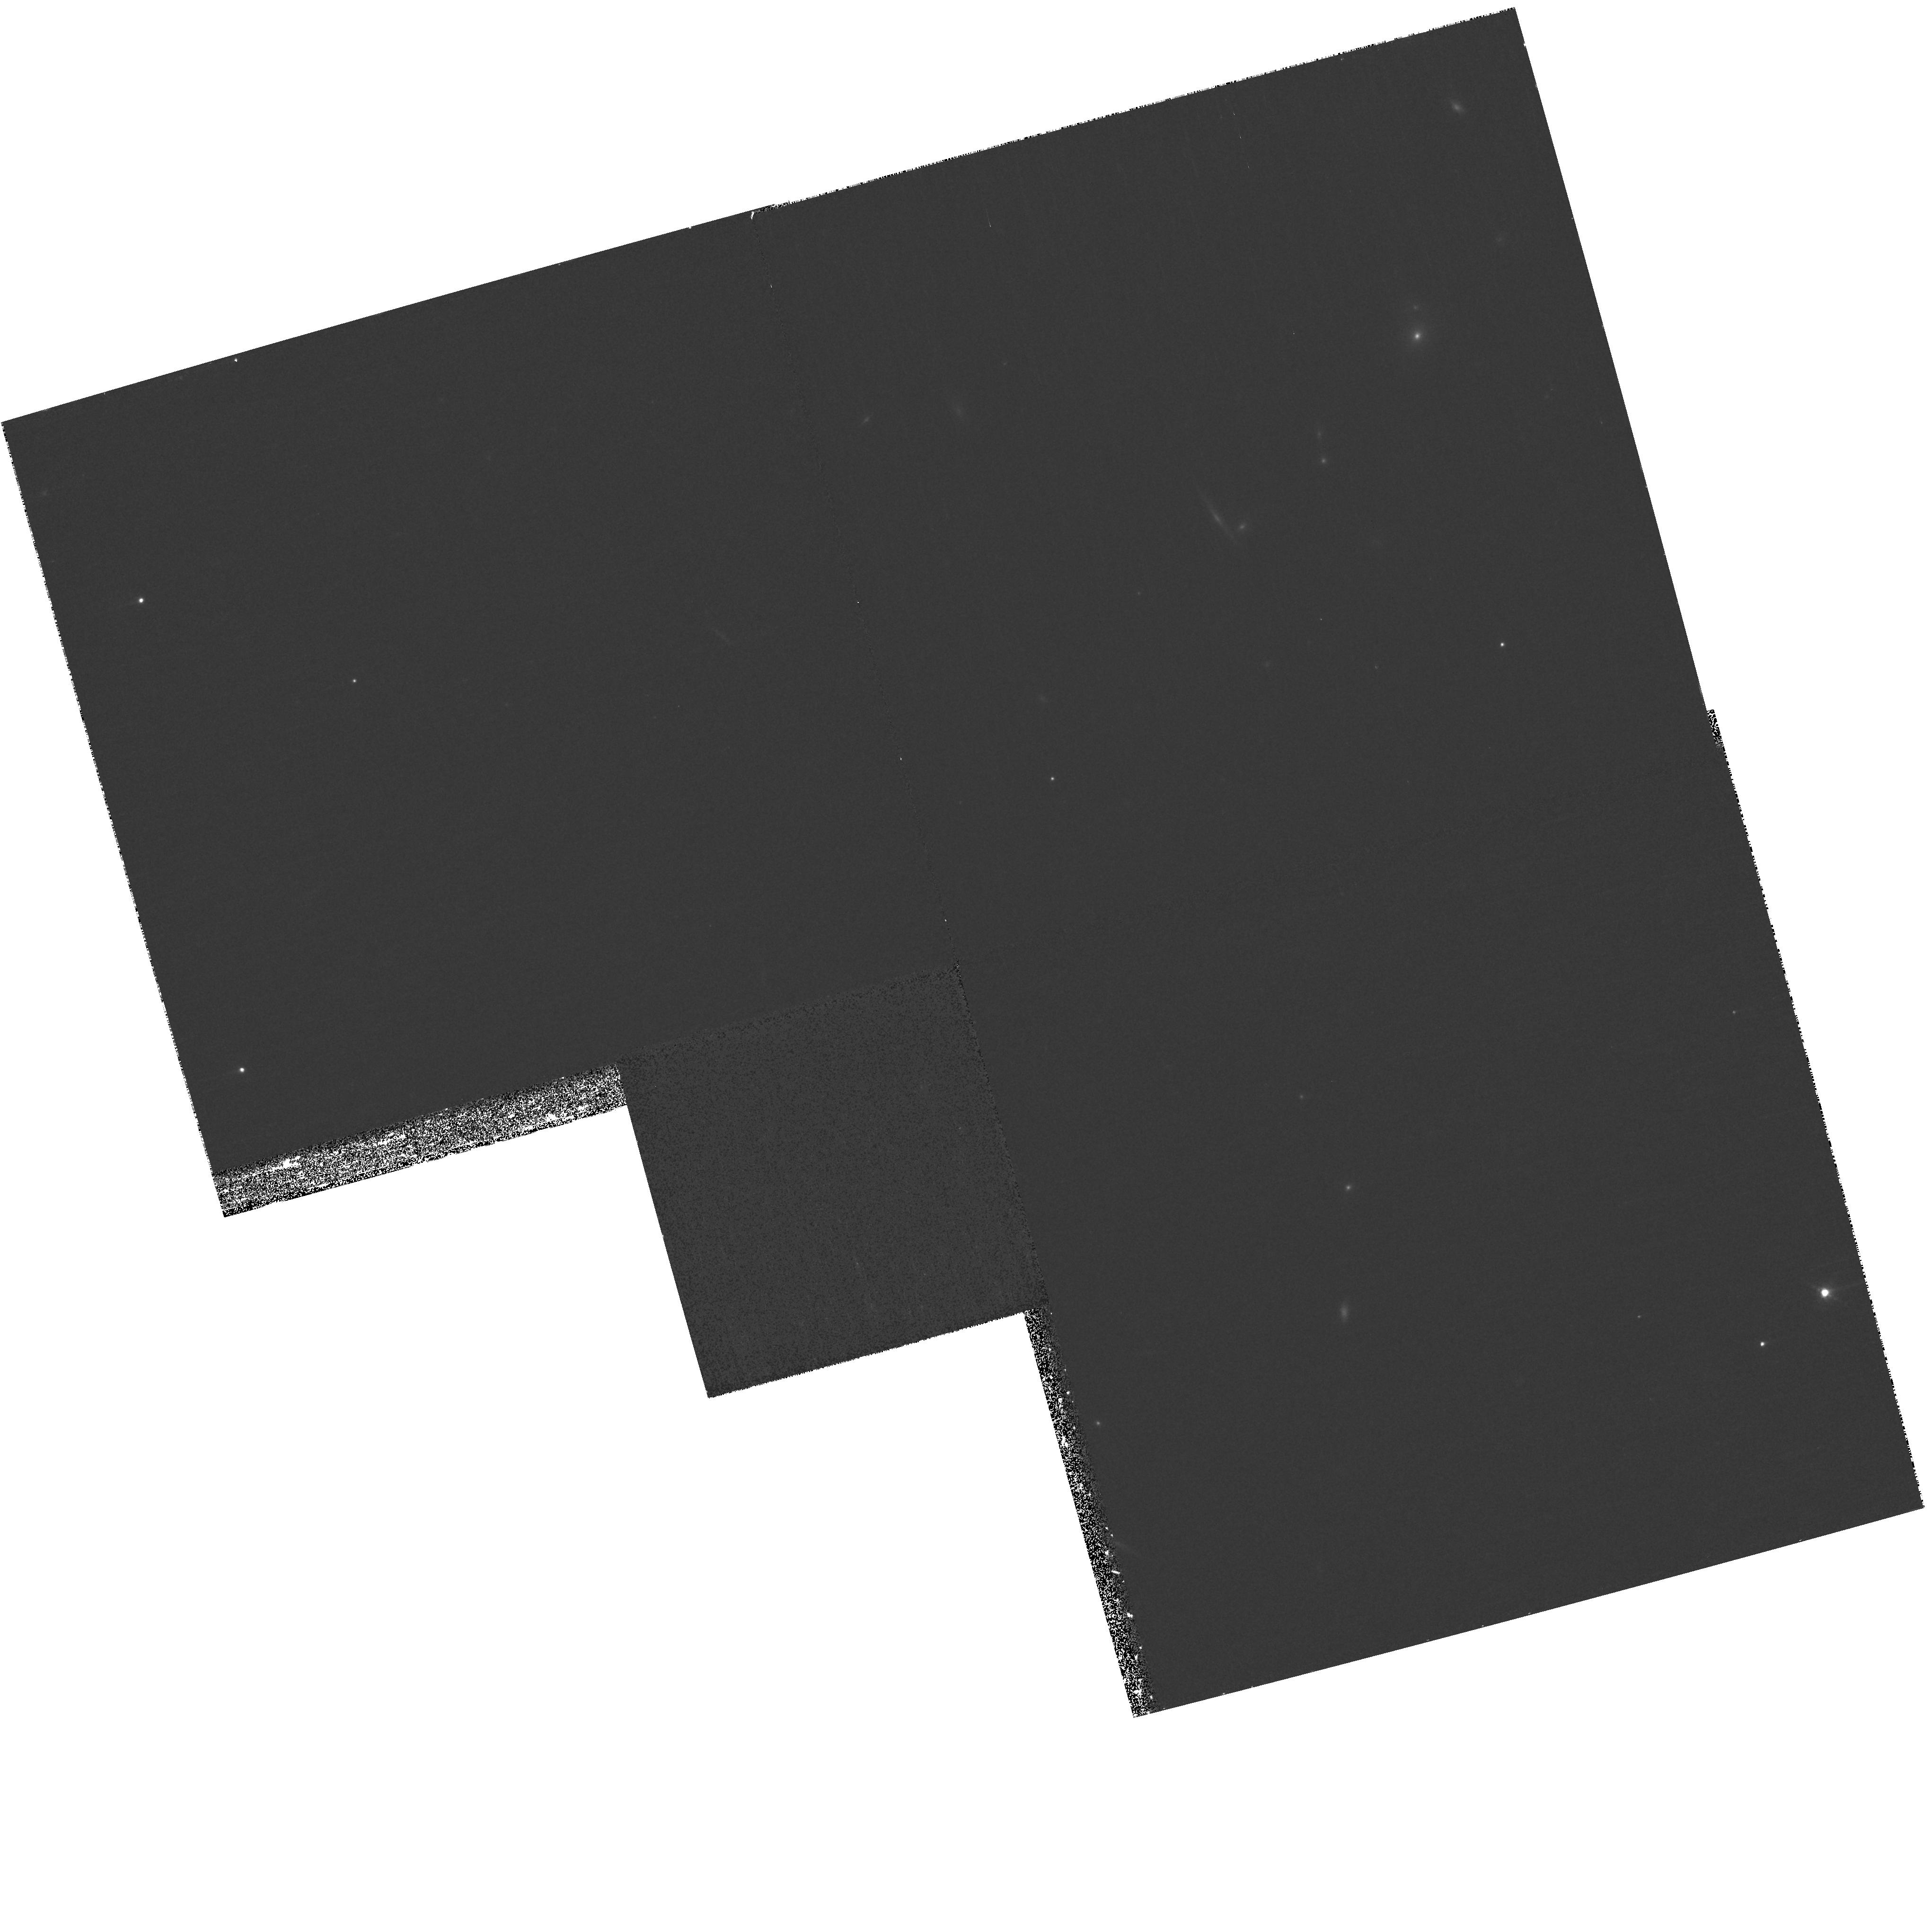
Target: MIPS142958.3+322615. Instrument: WFPC2/PC. Filter: F850LP. Exposure: 27 min. Observation ID: hst_10890_02_wfpc2_pc_f850lp_u9qg02

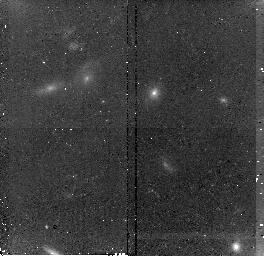
Target: MIPS143325.8+333736. Instrument: NICMOS/NIC2. Filter: F160W. Exposure: 43 min. Observation ID: n9qg40010

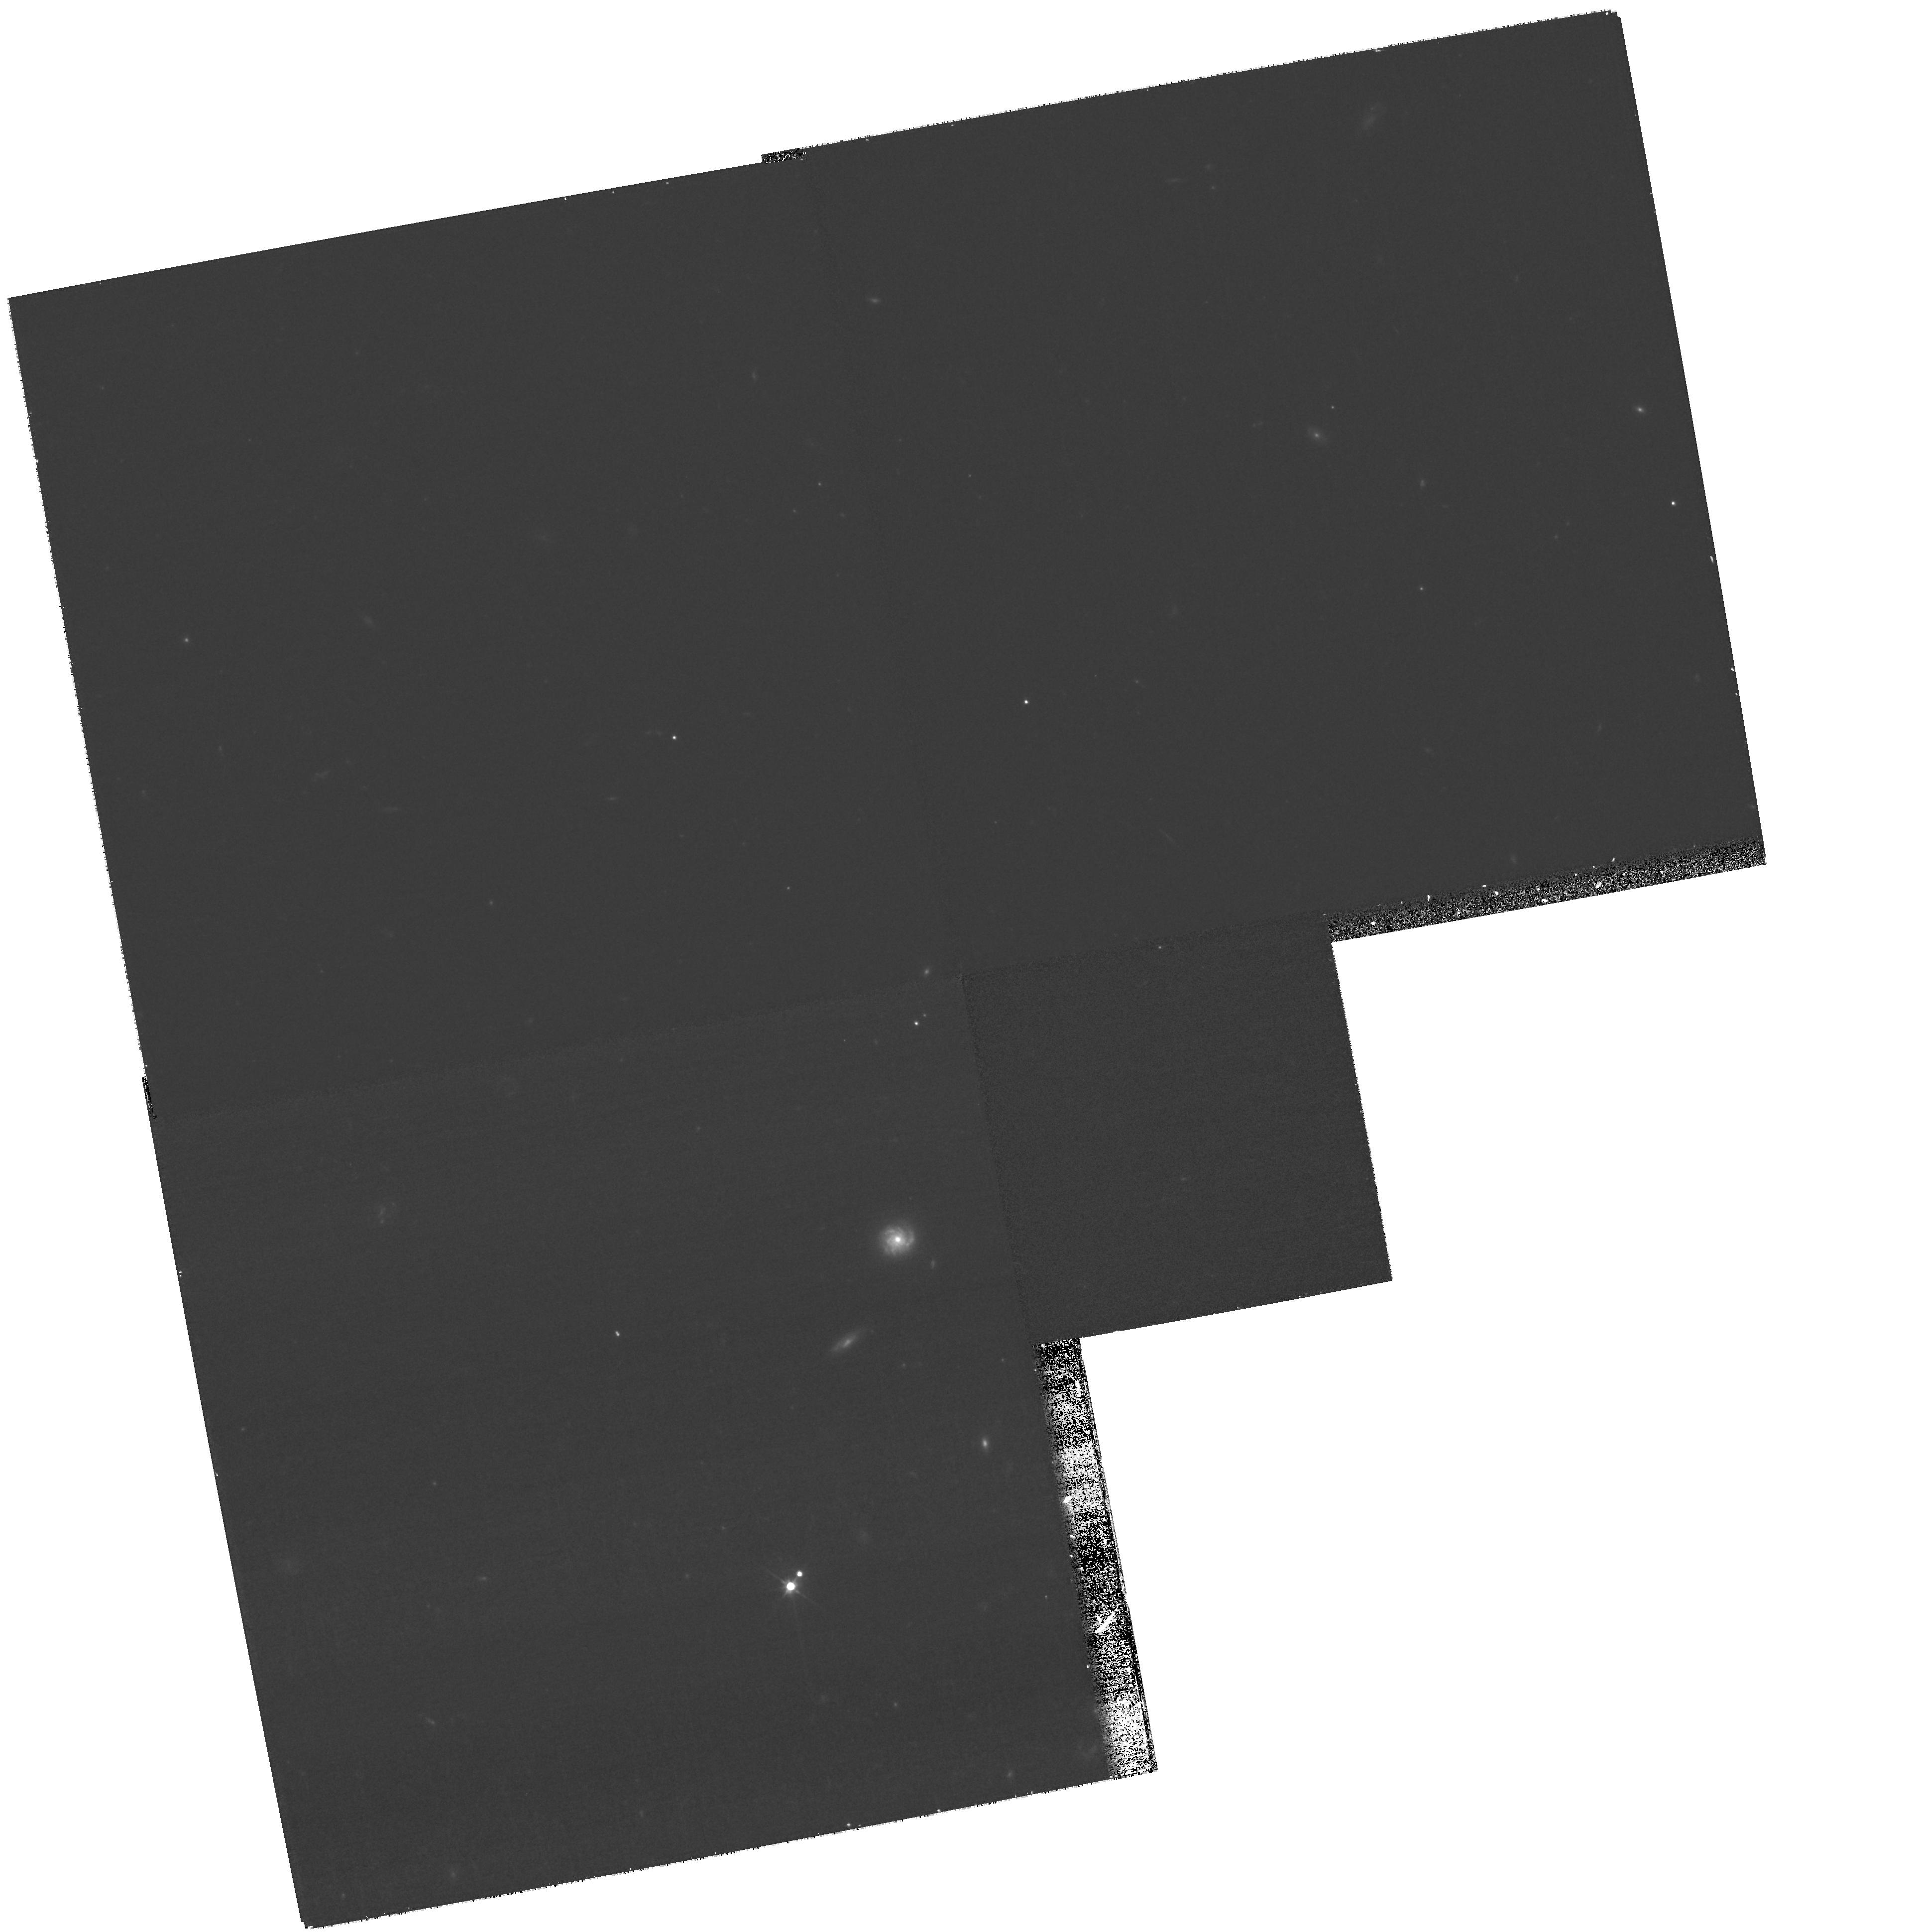
Target: MIPS143520.7+340418. Instrument: WFPC2/PC. Filter: F606W. Exposure: 27 min. Observation ID: hst_10890_19_wfpc2_pc_f606w_u9qg19

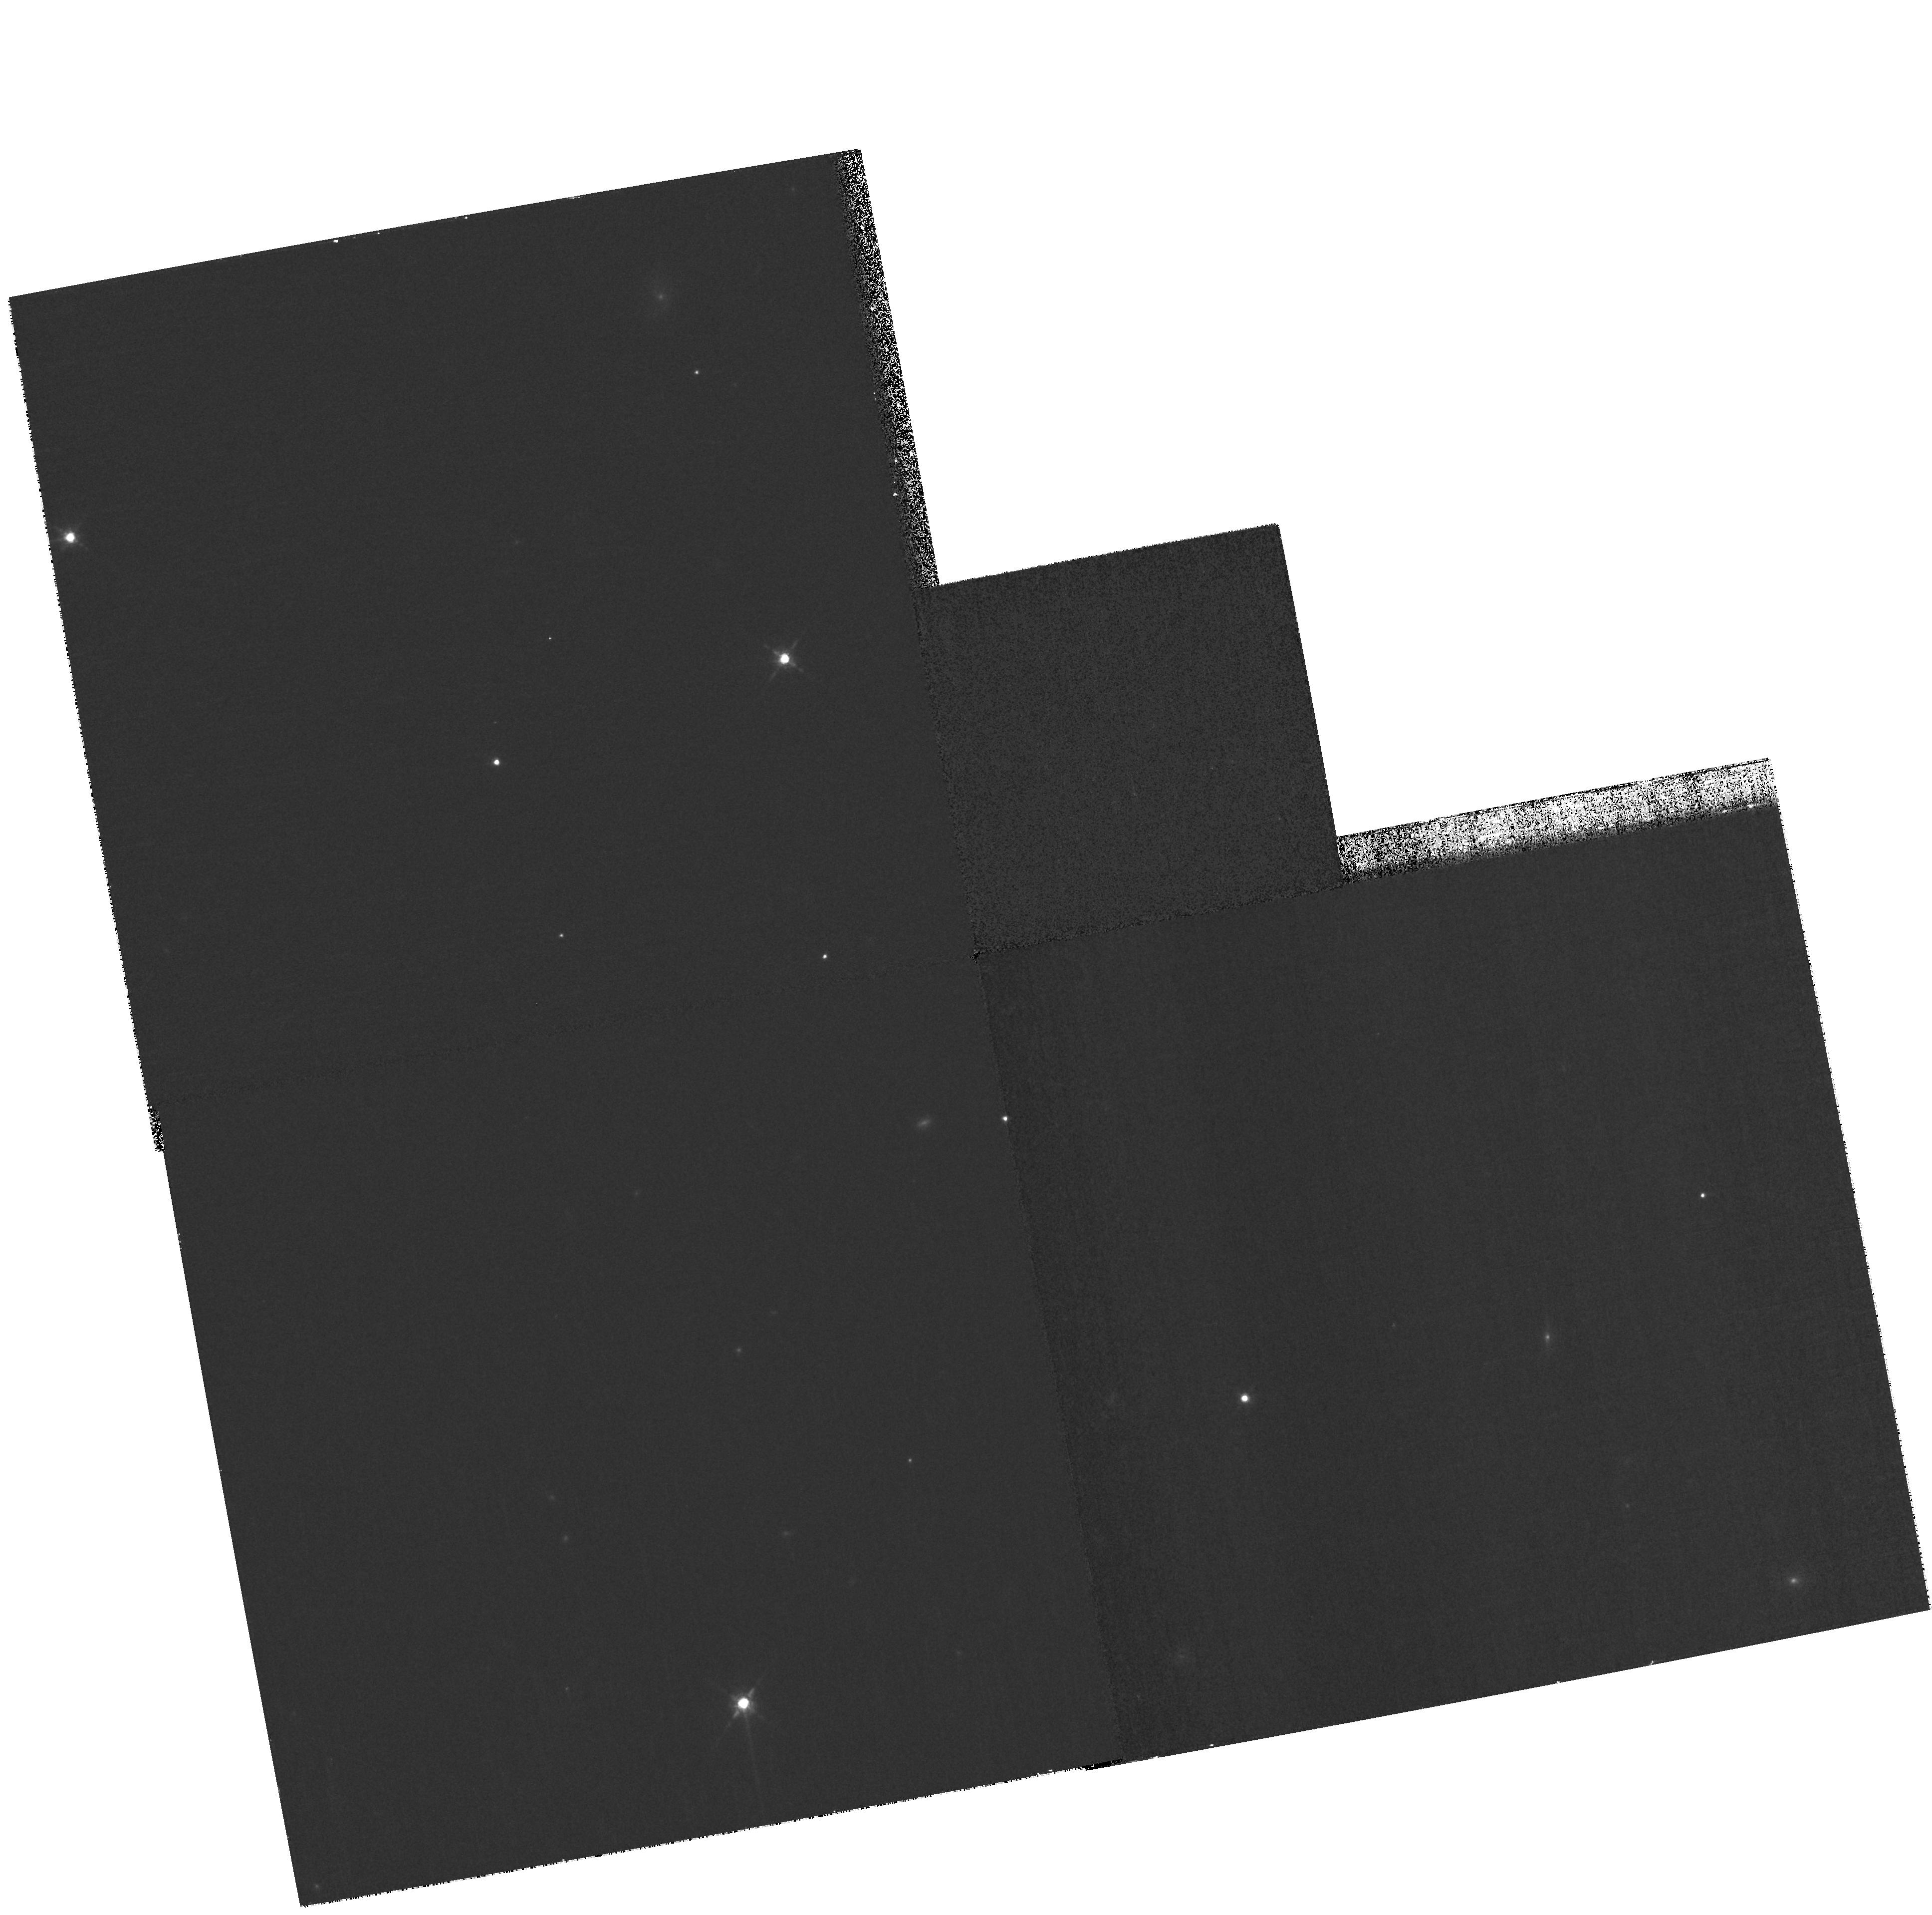
Target: MIPS143545.1+342831. Instrument: WFPC2/PC. Filter: F850LP. Exposure: 23 min. Observation ID: hst_10890_43_wfpc2_pc_f850lp_u9qg43

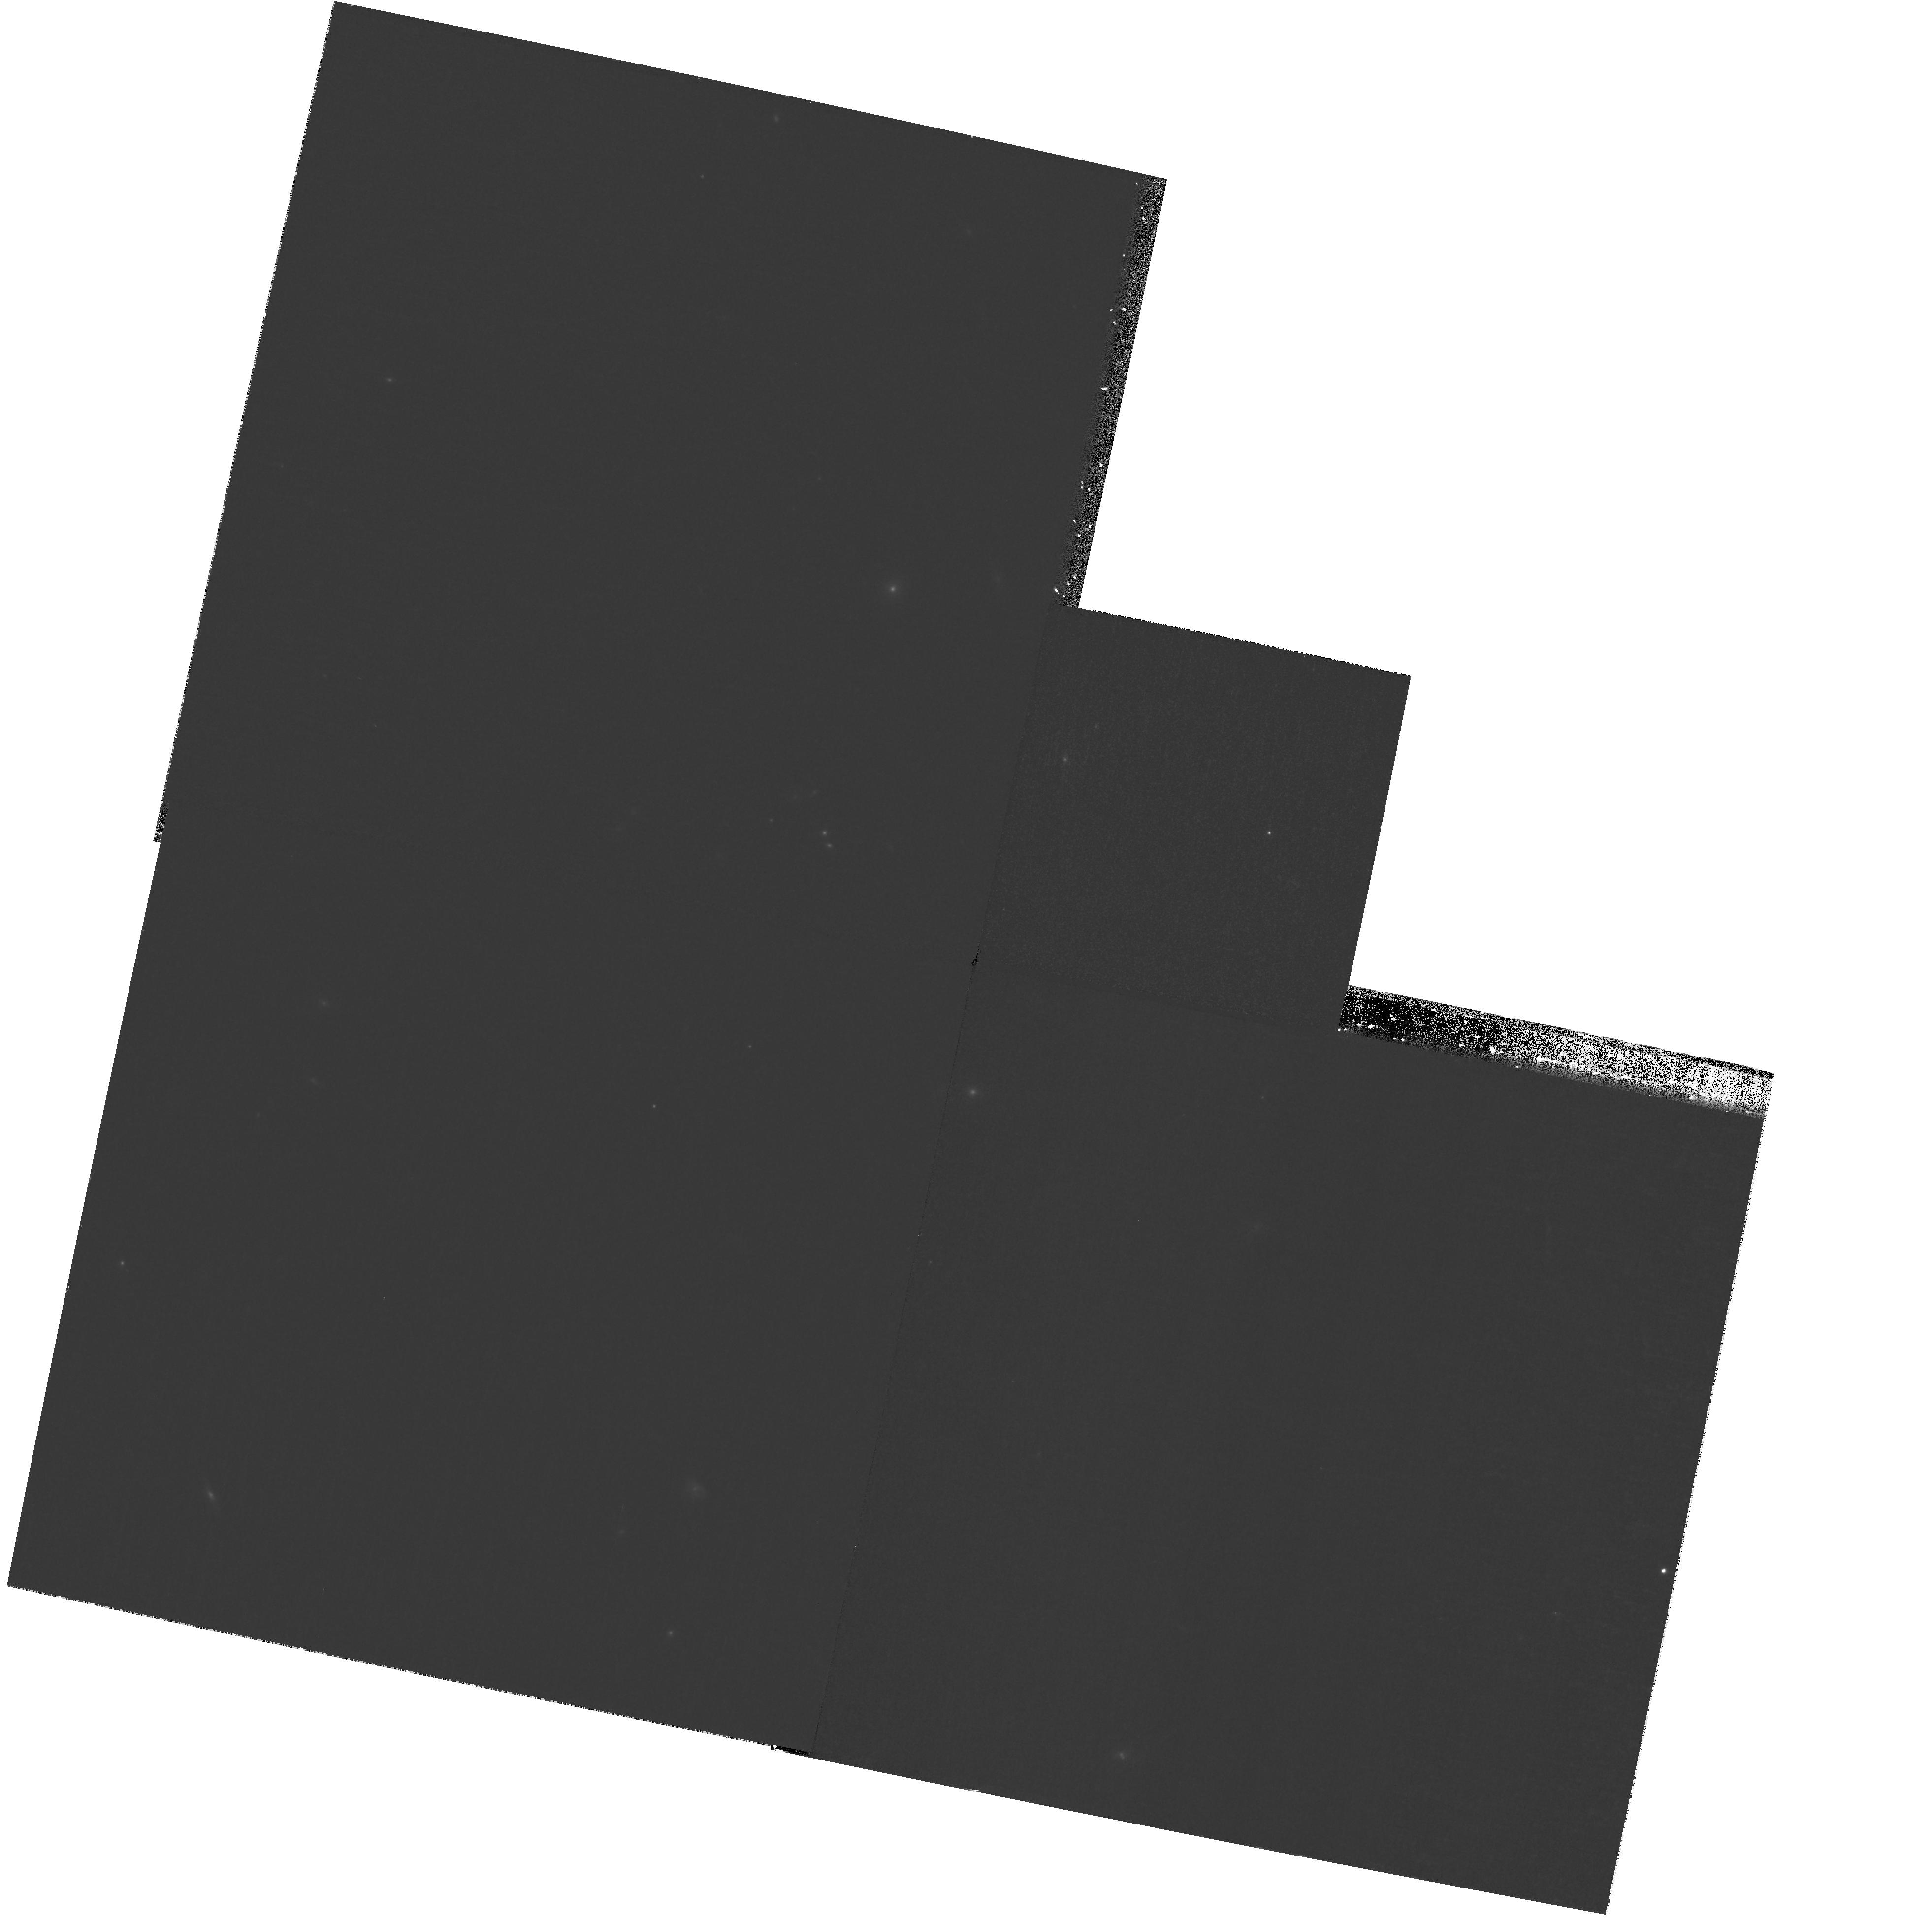
Target: MIPS143725.1+341502. Instrument: WFPC2/PC. Filter: F850LP. Exposure: 27 min. Observation ID: hst_10890_50_wfpc2_pc_f850lp_u9qg50

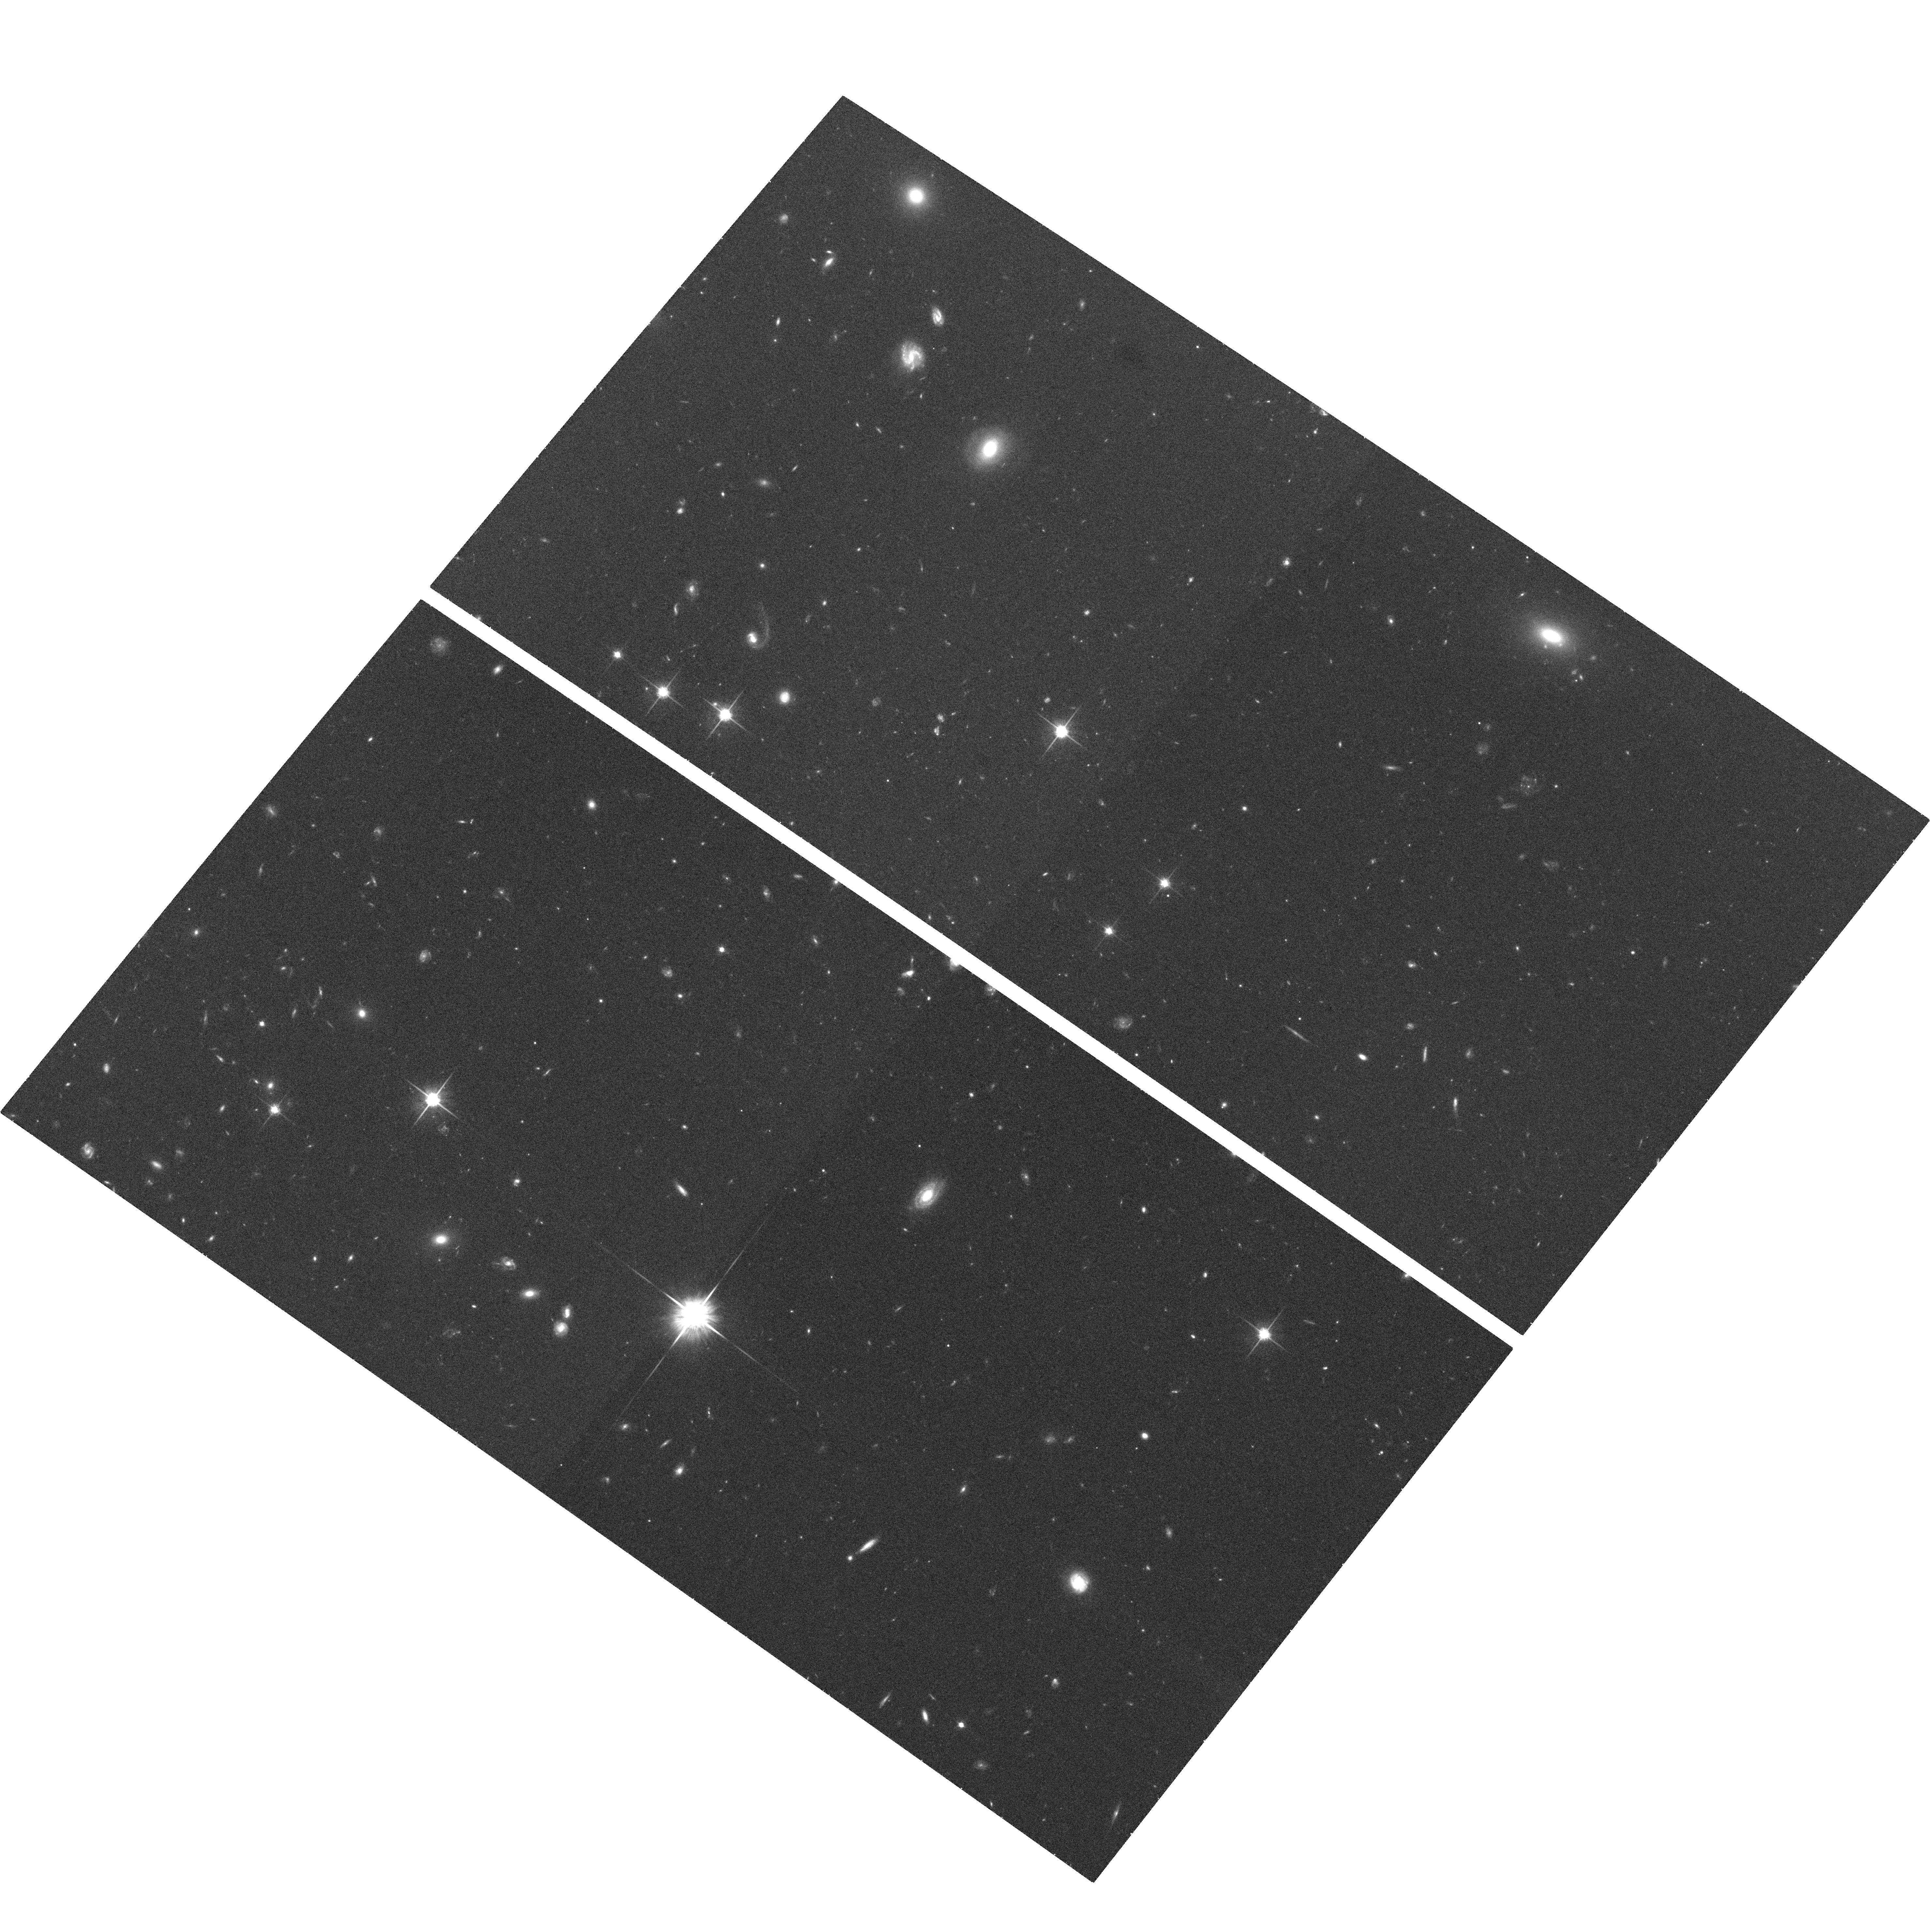
Target: MIPS143225.3+334716. Instrument: ACS/WFC. Filter: F814W. Exposure: 33 min. Observation ID: hst_10890_51_acs_wfc_f814w_j9qg51

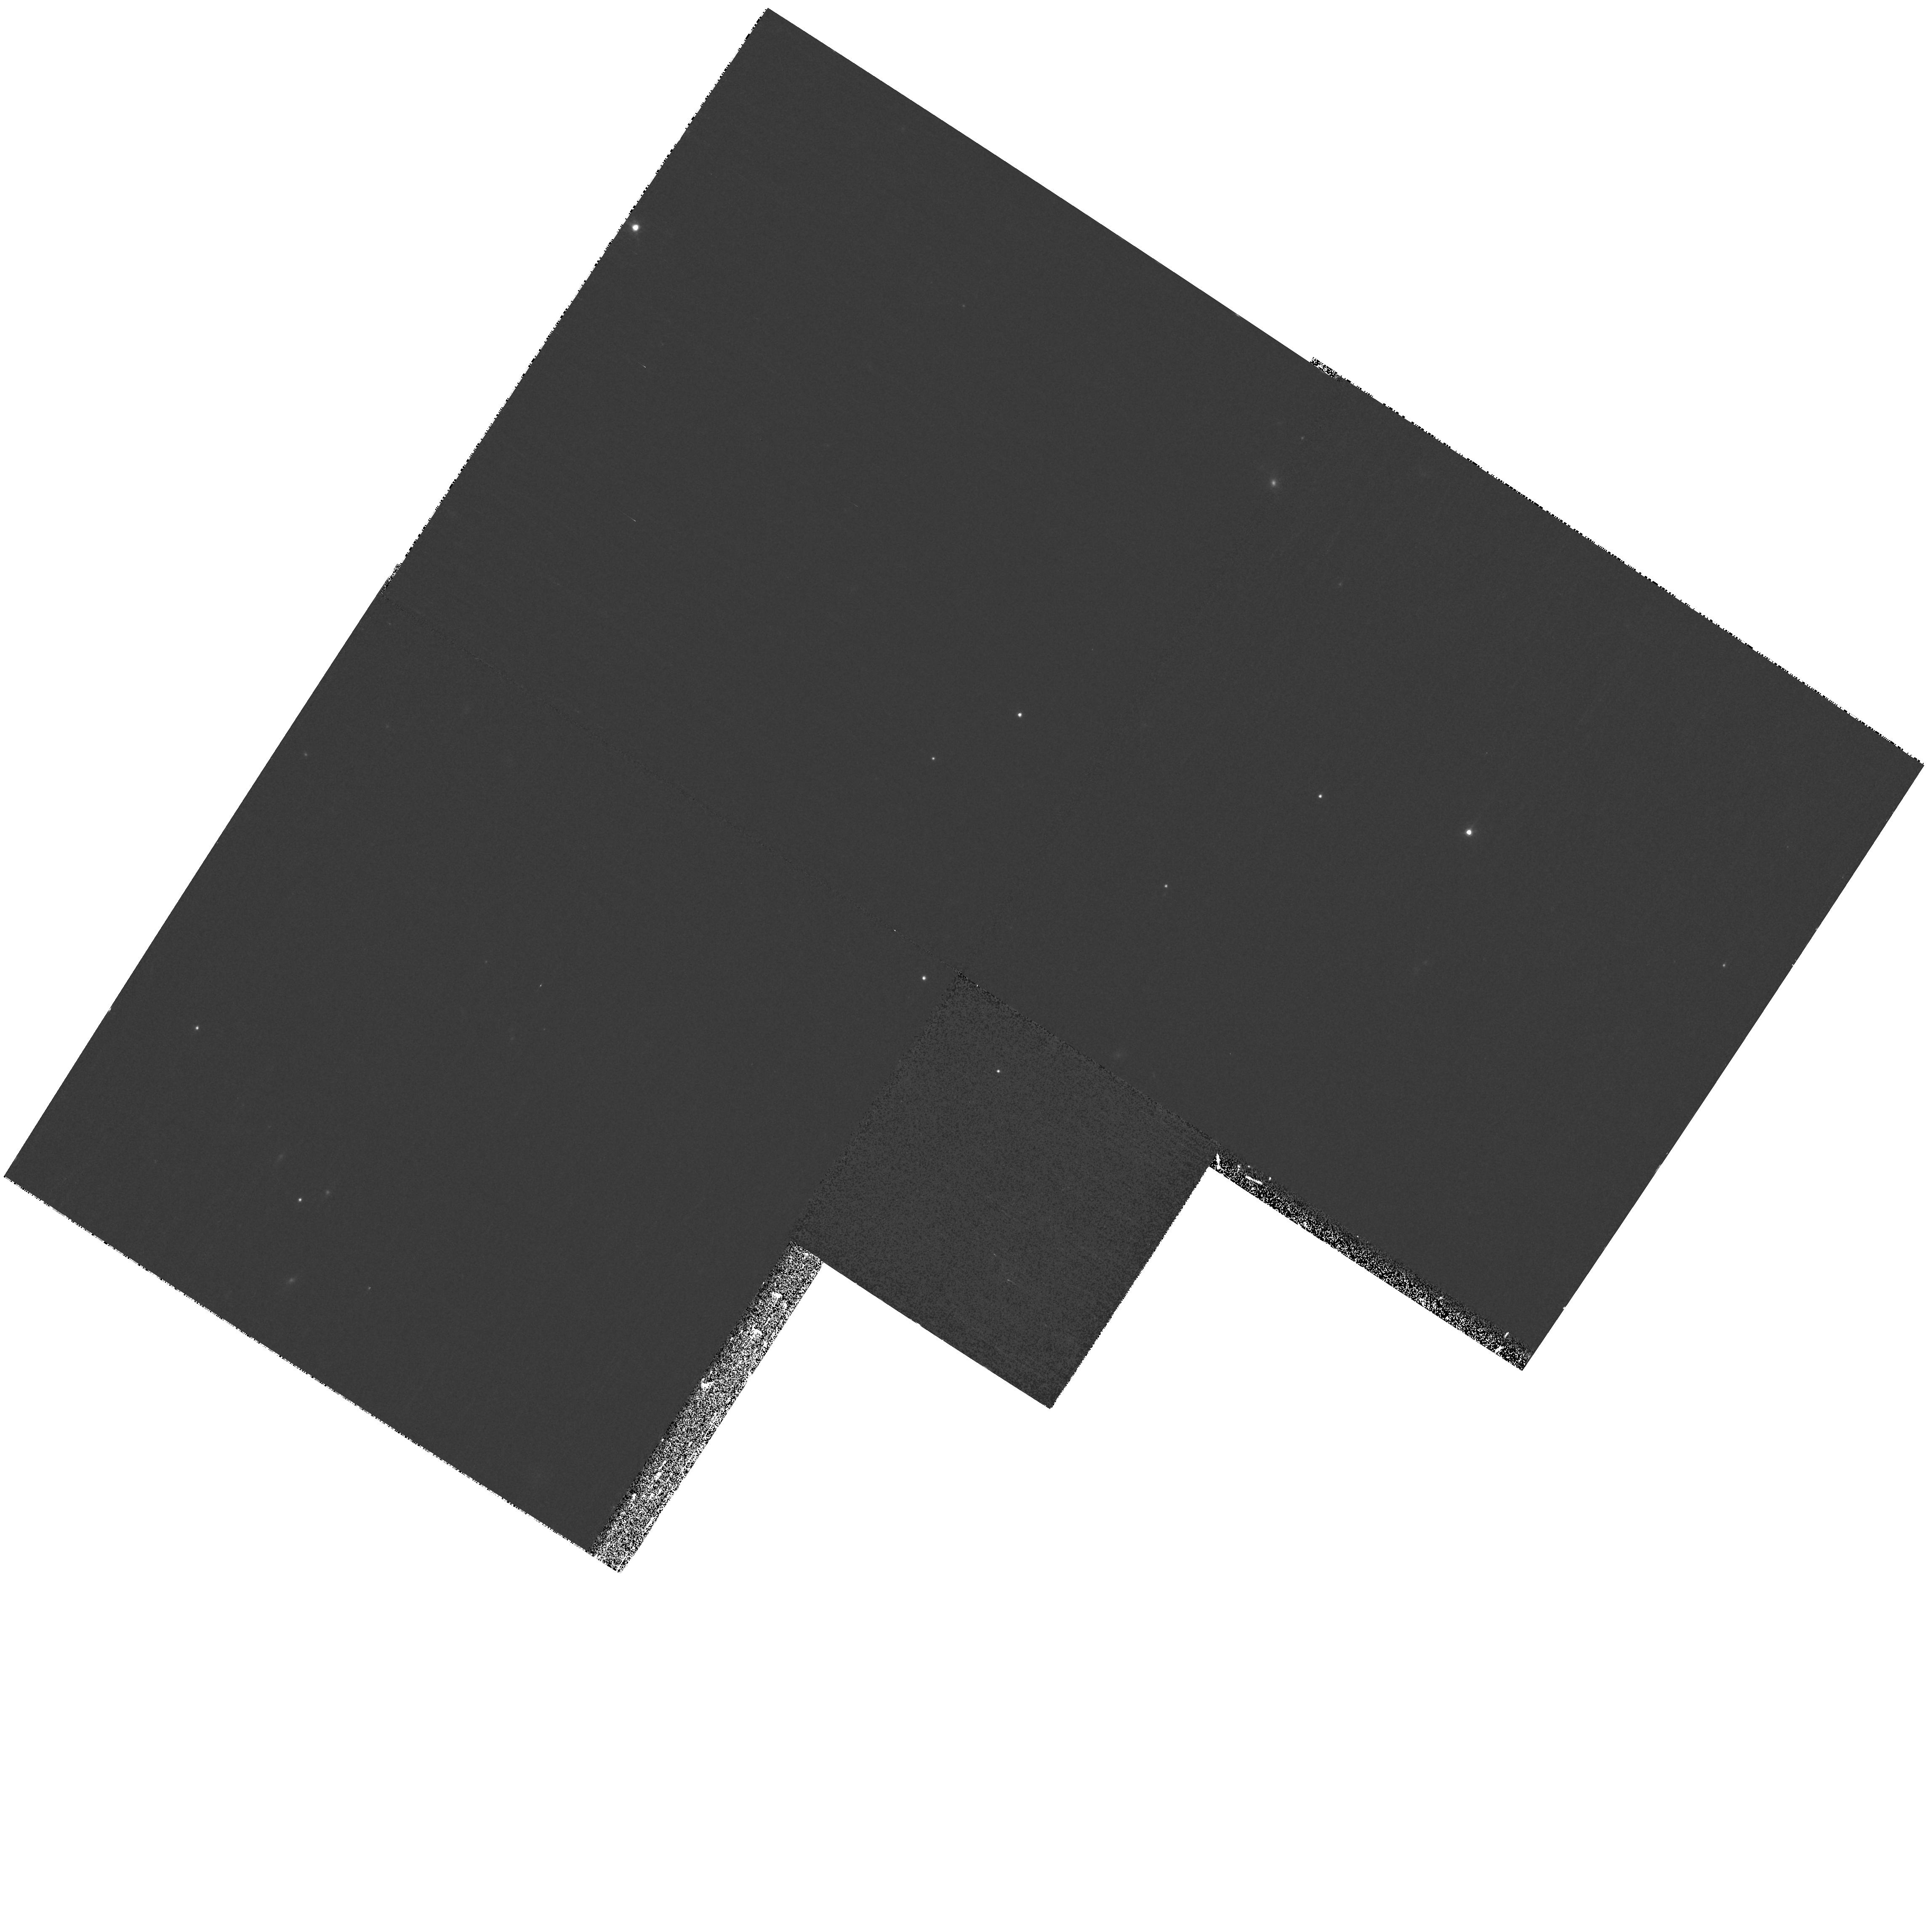
Target: MIPS142645.7+351901. Instrument: WFPC2/PC. Filter: F850LP. Exposure: 27 min. Observation ID: hst_10890_30_wfpc2_pc_f850lp_u9qg30

Morphologies of the Most Extreme High-Redshift Mid-IR-Luminous Galaxies (PI: Dey, Arjun)

The formative phase of the most massive galaxies may be extremely luminous, characterized by intense star- and AGN-formation. Till now, few such galaxies have been unambiguously identified at high redshift, restricting us to the study of low-redshift ultraluminous infrared galaxies as possible analogs. We have recently discovered a sample of objects which may indeed represent this early phase in galaxy formation, and are undertaking an extensive multiwavelength study of this population. These objects are bright at mid-IR wavelengths (F[24um]>0.8mJy), but deep ground based imaging suggests extremely faint (and in some cases extended) optical counterparts (R~24-27). Deep K-band images show barely resolved galaxies. Mid-infrared spectroscopy with Spitzer/IRS reveals that they have redshifts z ~ 2-2.5, suggesting bolometric luminosities ~10^(13-14)Lsun